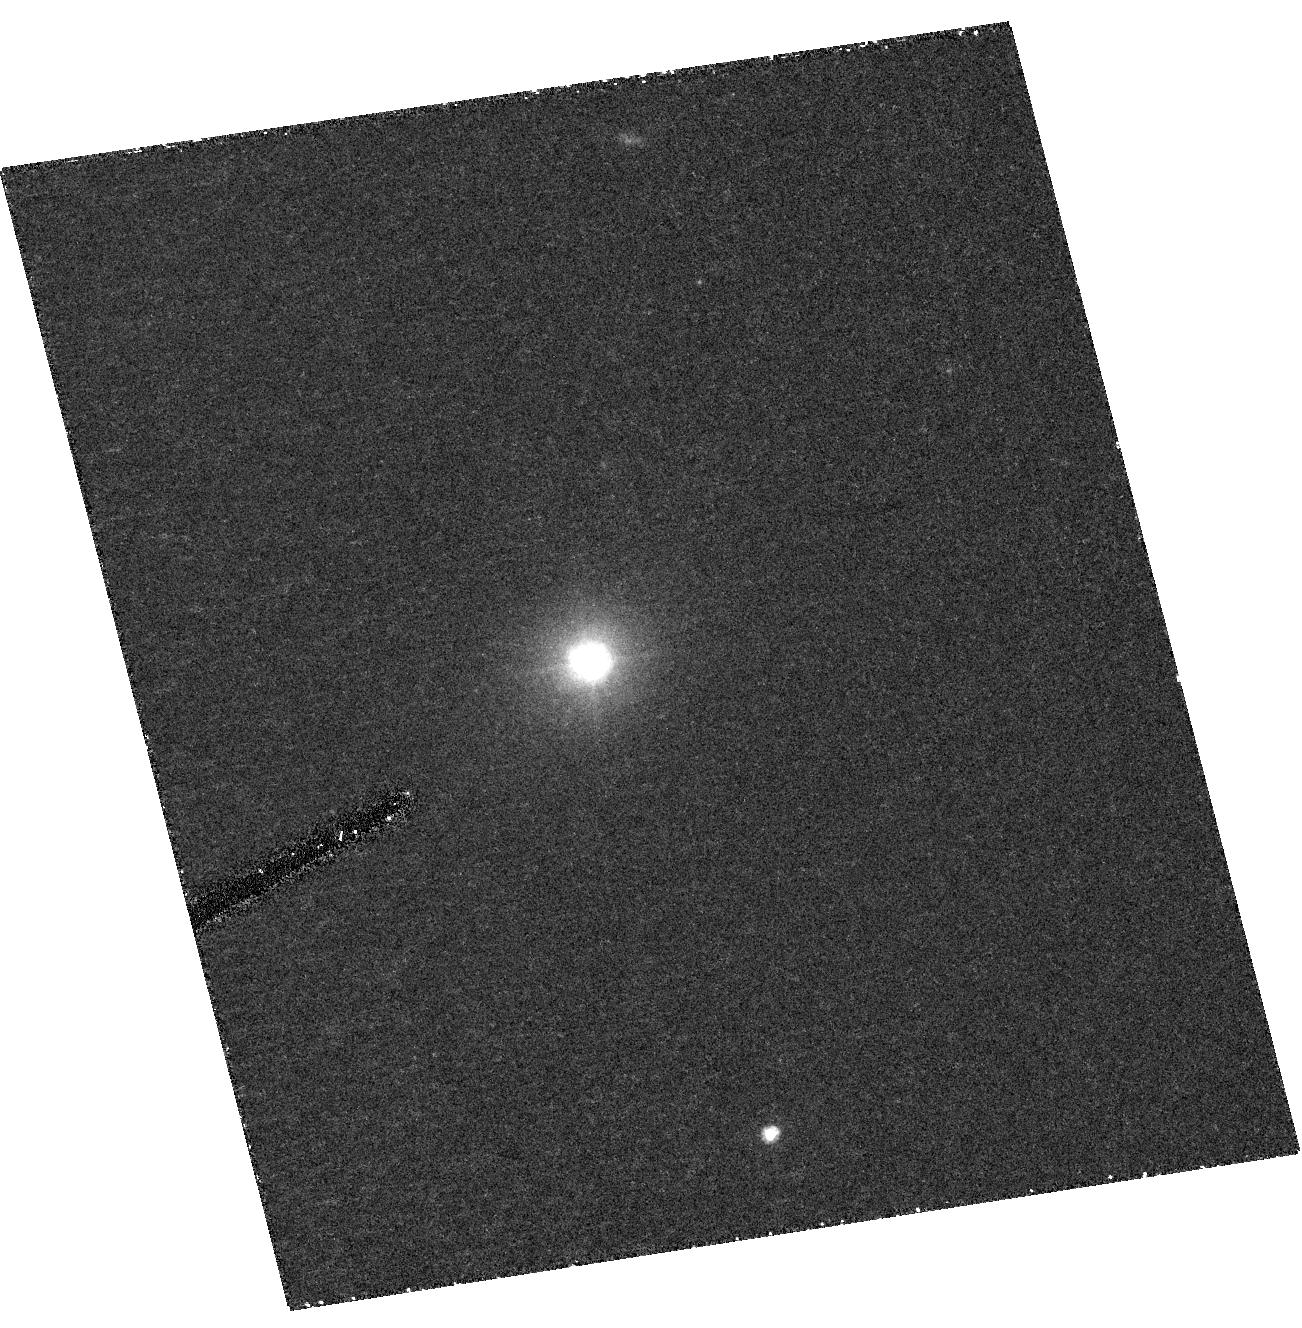
Target: POX52. Instrument: ACS/HRC. Filter: F435W. Exposure: 43 min. Observation ID: hst_10239_10_acs_hrc_f435w_j8yb10

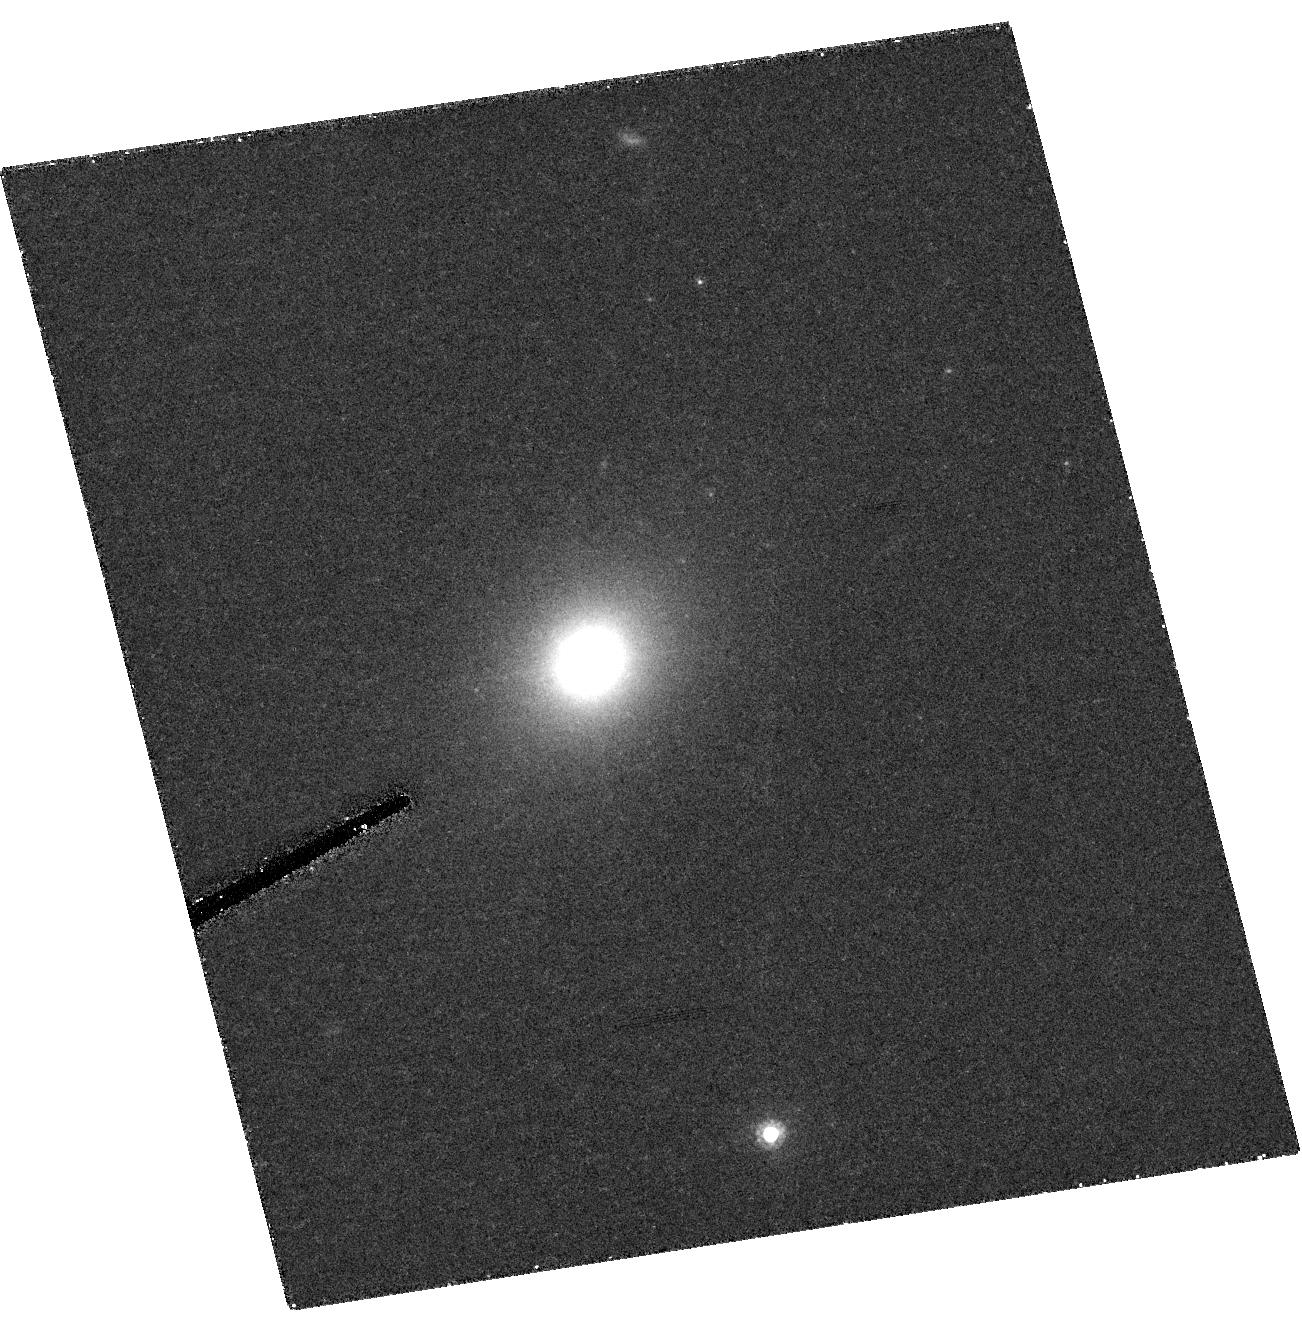
Target: POX52. Instrument: ACS/HRC. Filter: F814W. Exposure: 41 min. Observation ID: hst_10239_10_acs_hrc_f814w_j8yb10

A Multiwavelength Study of POX 52, a Dwarf Seyfert Galaxy with an Intermediate-Mass Black Hole (PI: Barth, Aaron J.)

We propose a comprehensive optical, UV, and X-ray investigation of the unique galaxy POX 52. POX 52 is a Seyfert 1 galaxy with unprecedented properties: its host galaxy appears to be a dwarf elliptical, and its stellar velocity dispersion is only 36 km/s. The stellar velocity dispersion and the broad emission-line widths both suggest a black hole mass of order 10^5 solar masses, placing POX 52 in a region of AGN parameter space that is almost completely unexplored at present. We request ACS/HRC imaging to perform a definitive measurement of the host galaxy structure; STIS UV and optical spectroscopy to study the nonstellar continuum and the structure of the broad-line region; and Chandra ACS imaging to detect the X-ray emission from the nucleus and investigate its spectral and variability properties. The results of this program will give a detailed understanding of the host galaxy and accretion properties of one of the very few known black holes in the mass range around 10^5 solar masses.